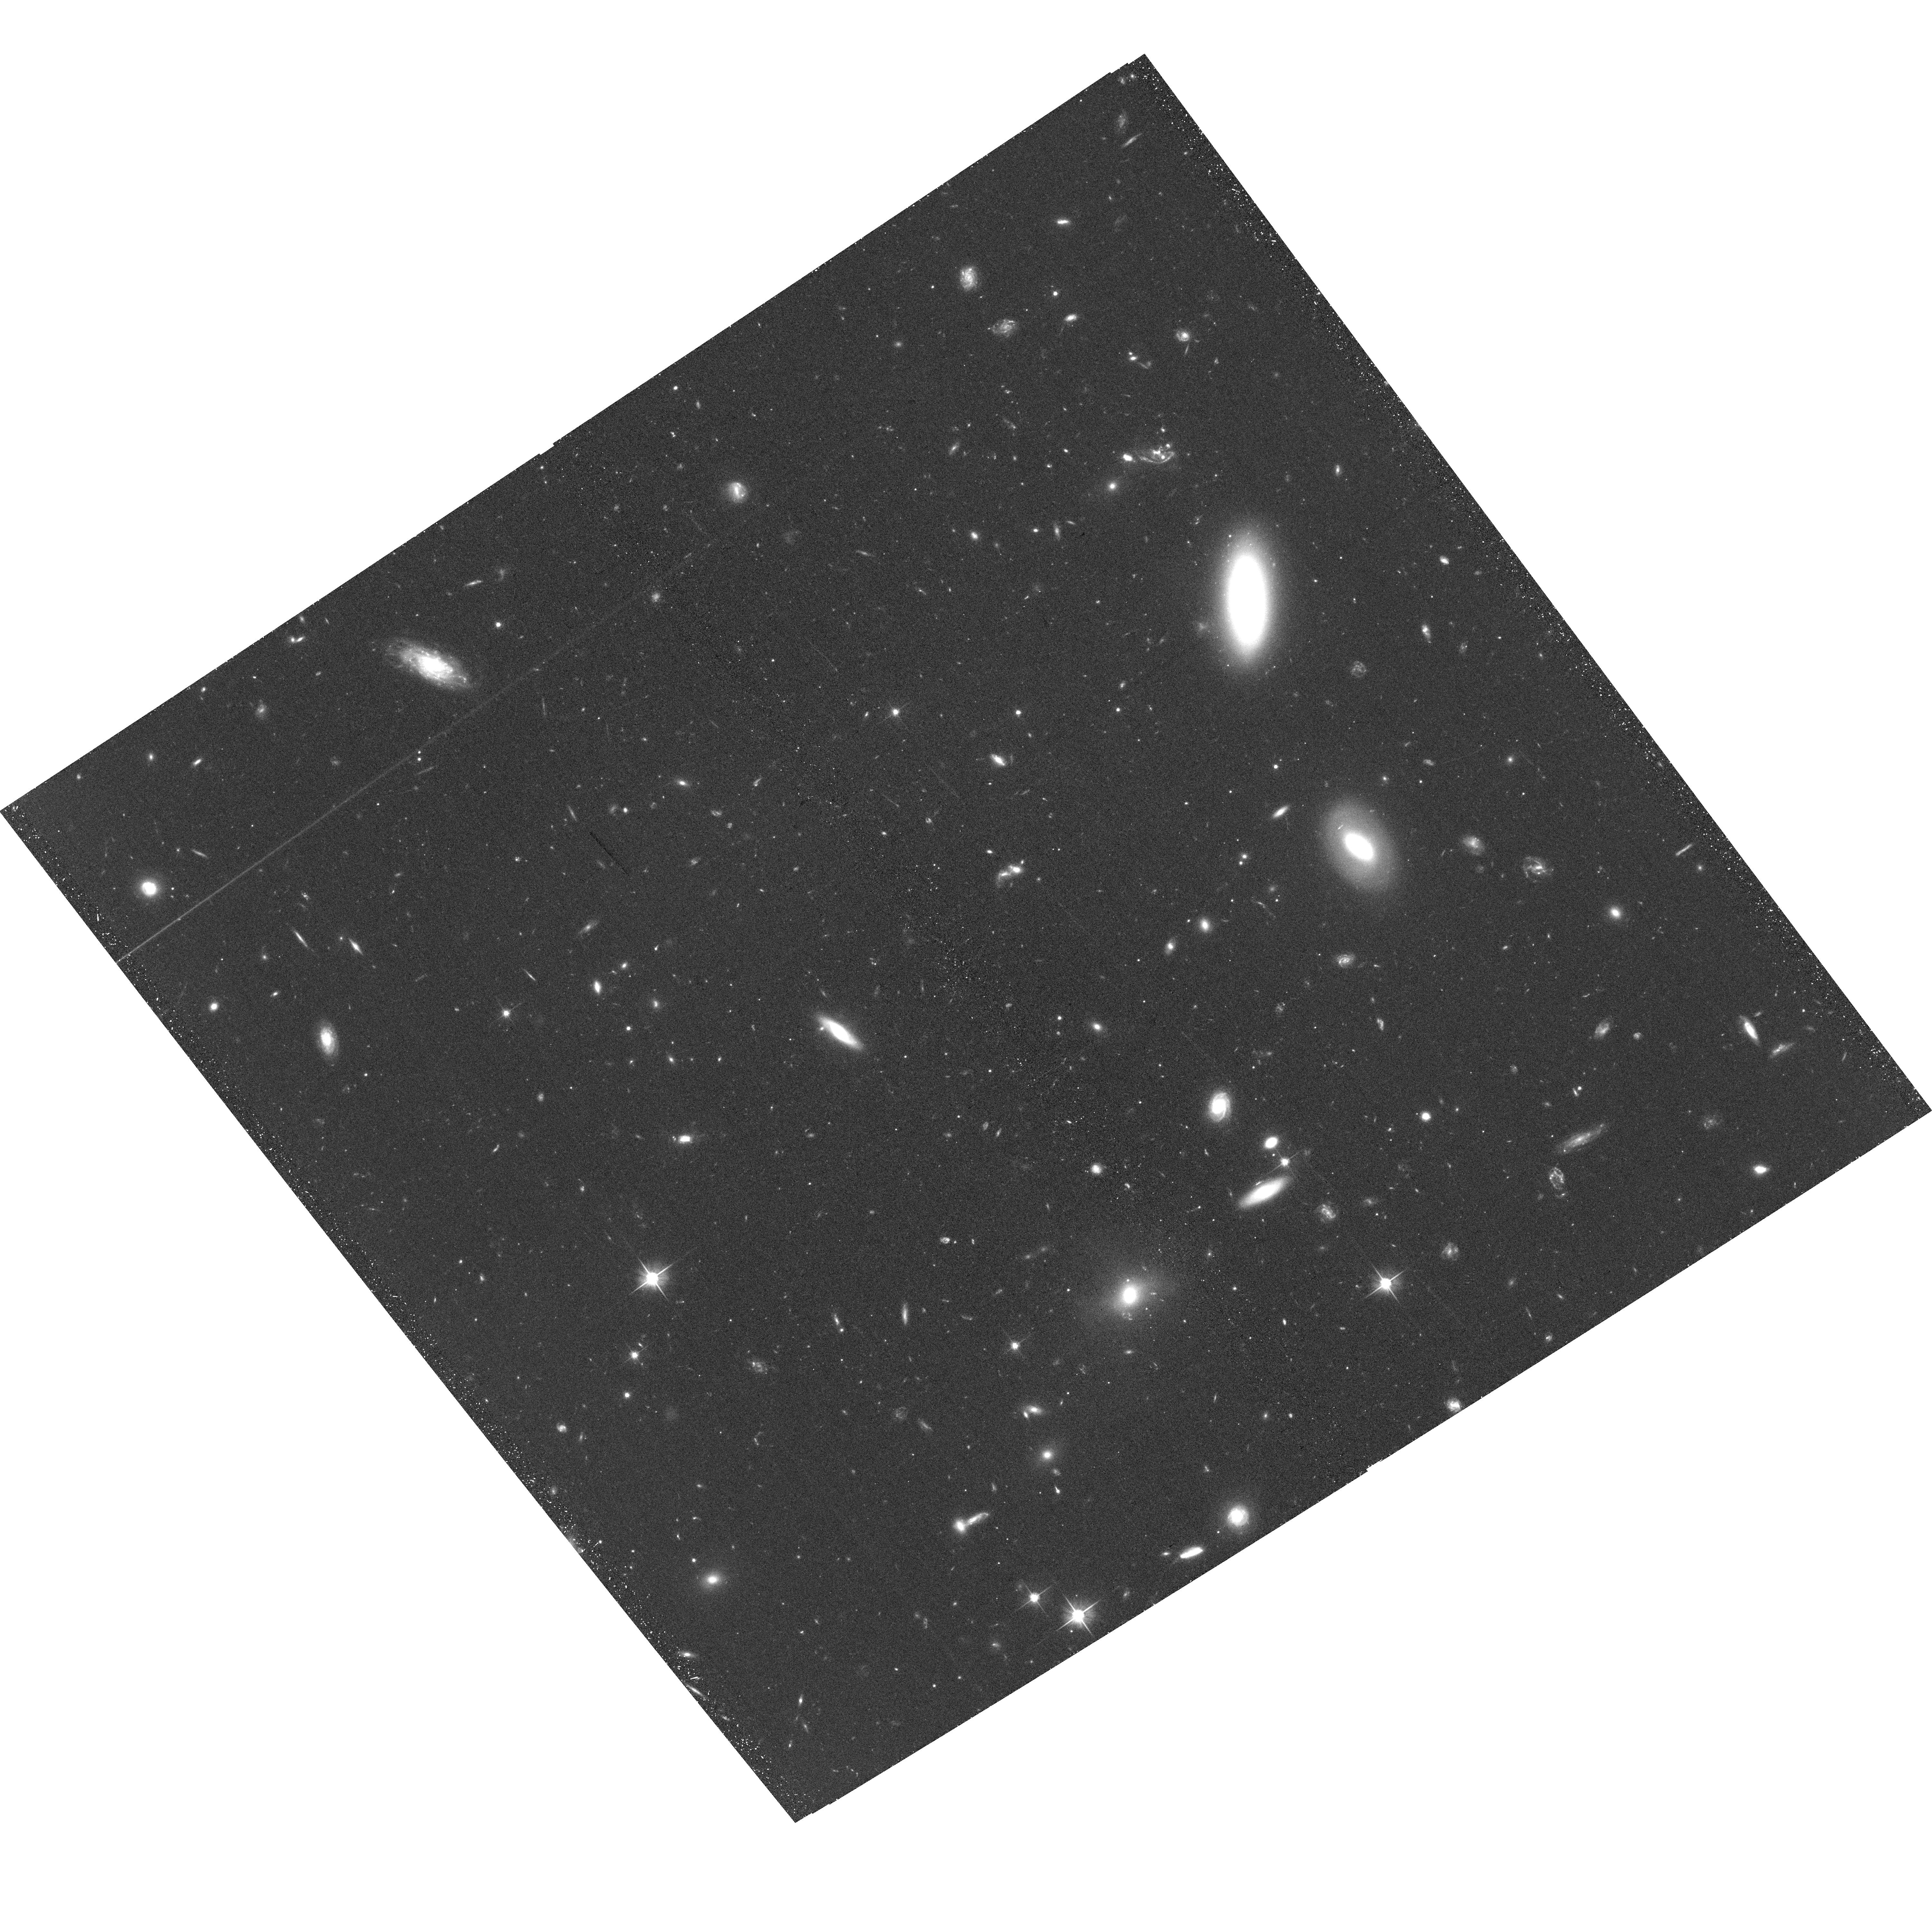
Target: VIRGOI
Instrument: ACS/WFC
Filter: F606W
Exposure: 40 min
Observation ID: hst_15332_01_acs_wfc_f606w_jdm201

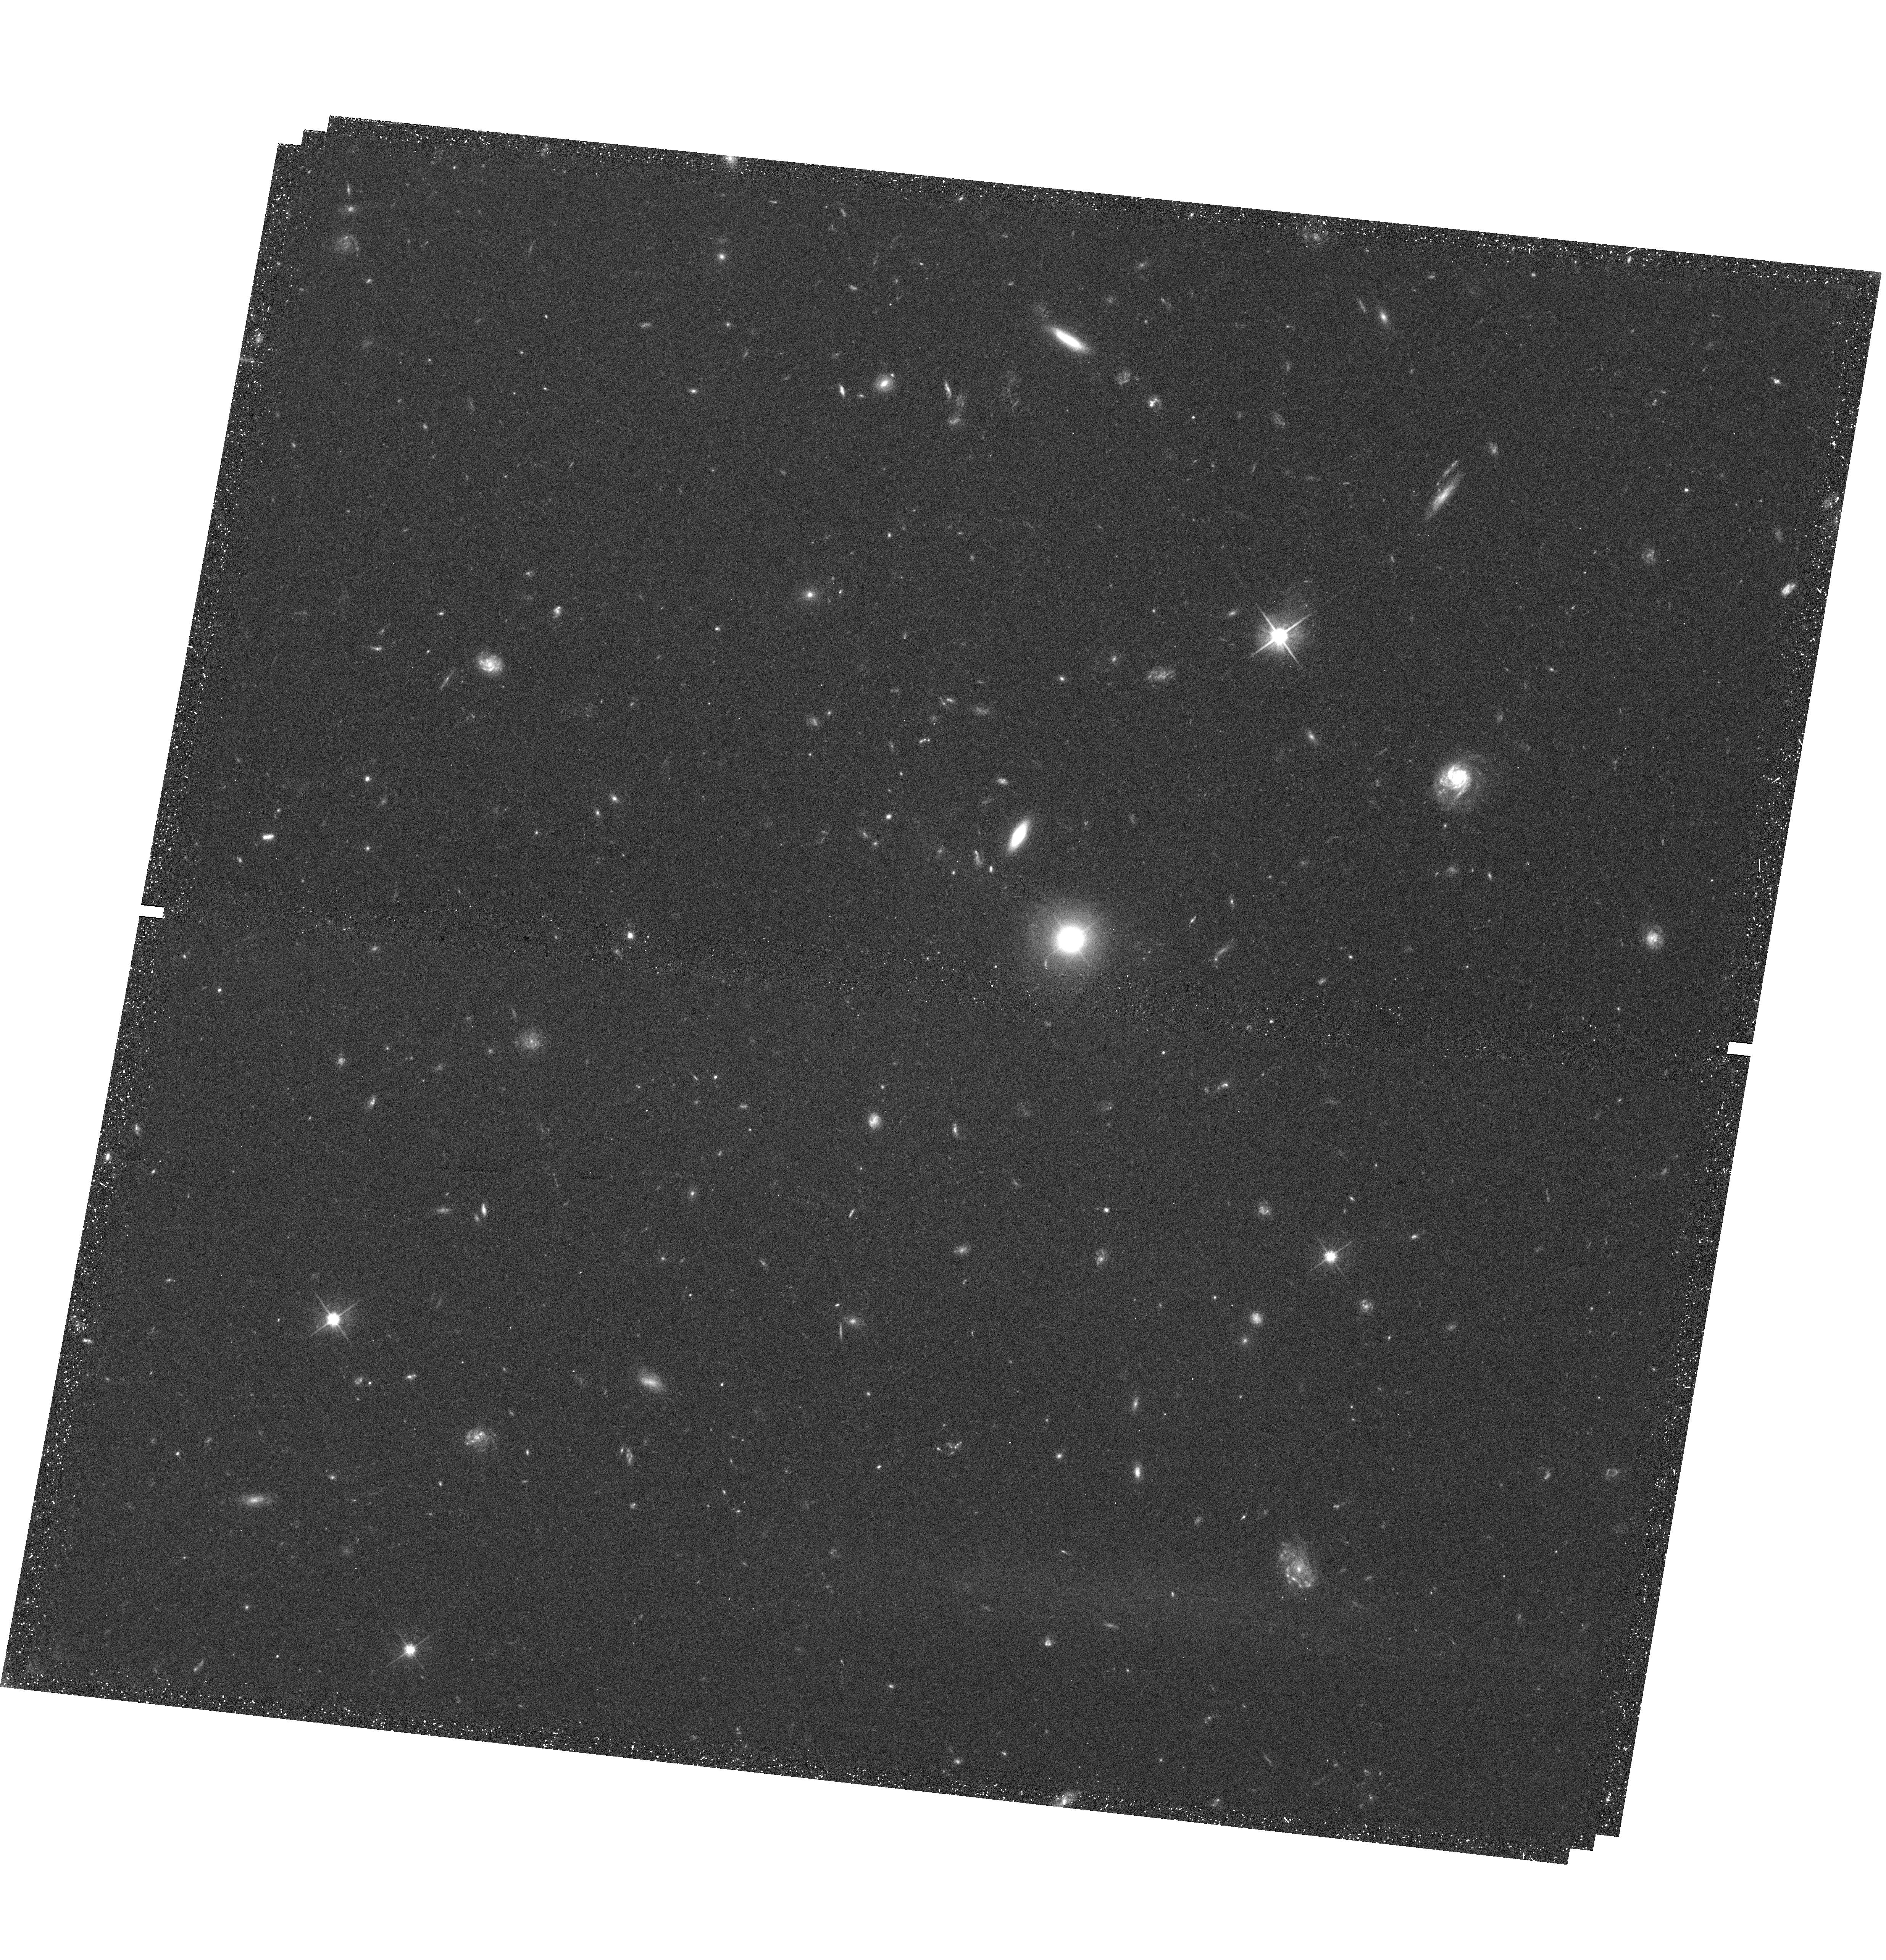
Target: field at RA 180.060°, Dec -0.767°
Instrument: WFC3/UVIS
Filter: F606W
Exposure: 45 min
Observation ID: hst_15332_01_wfc3_uvis_f606w_idm201

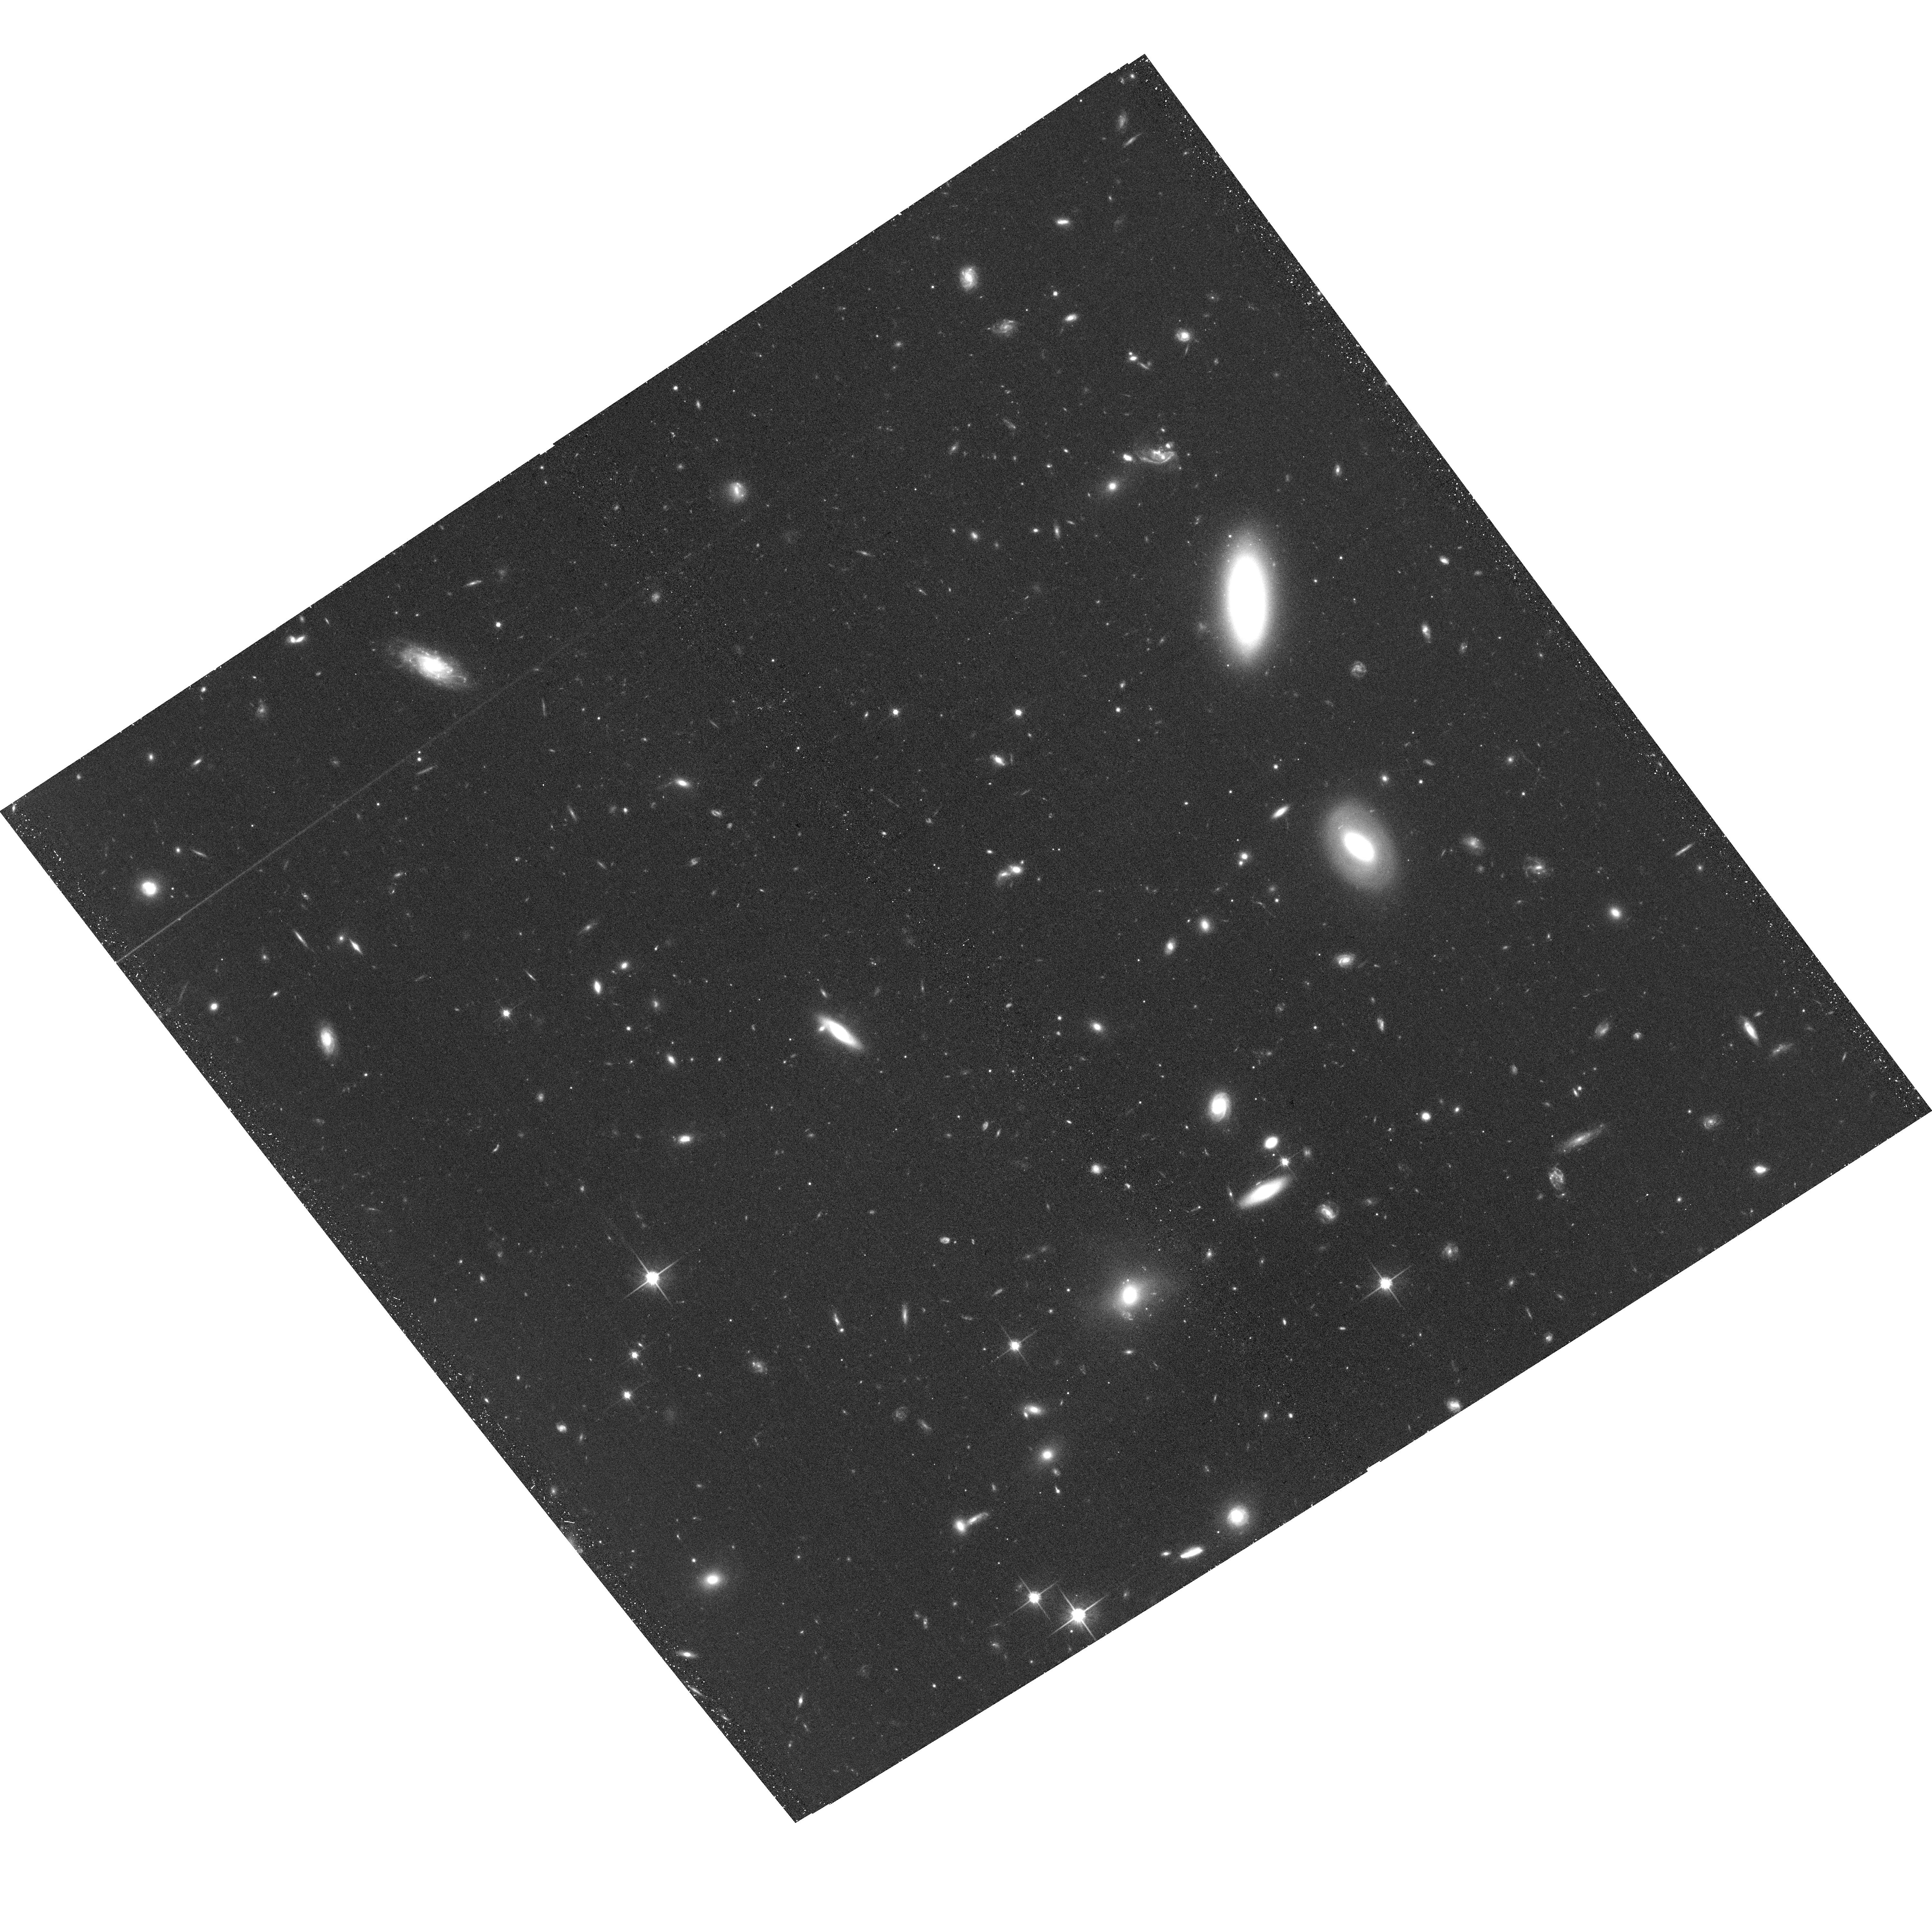
Target: VIRGOI
Instrument: ACS/WFC
Filter: F814W
Exposure: 39 min
Observation ID: hst_15332_01_acs_wfc_f814w_jdm201

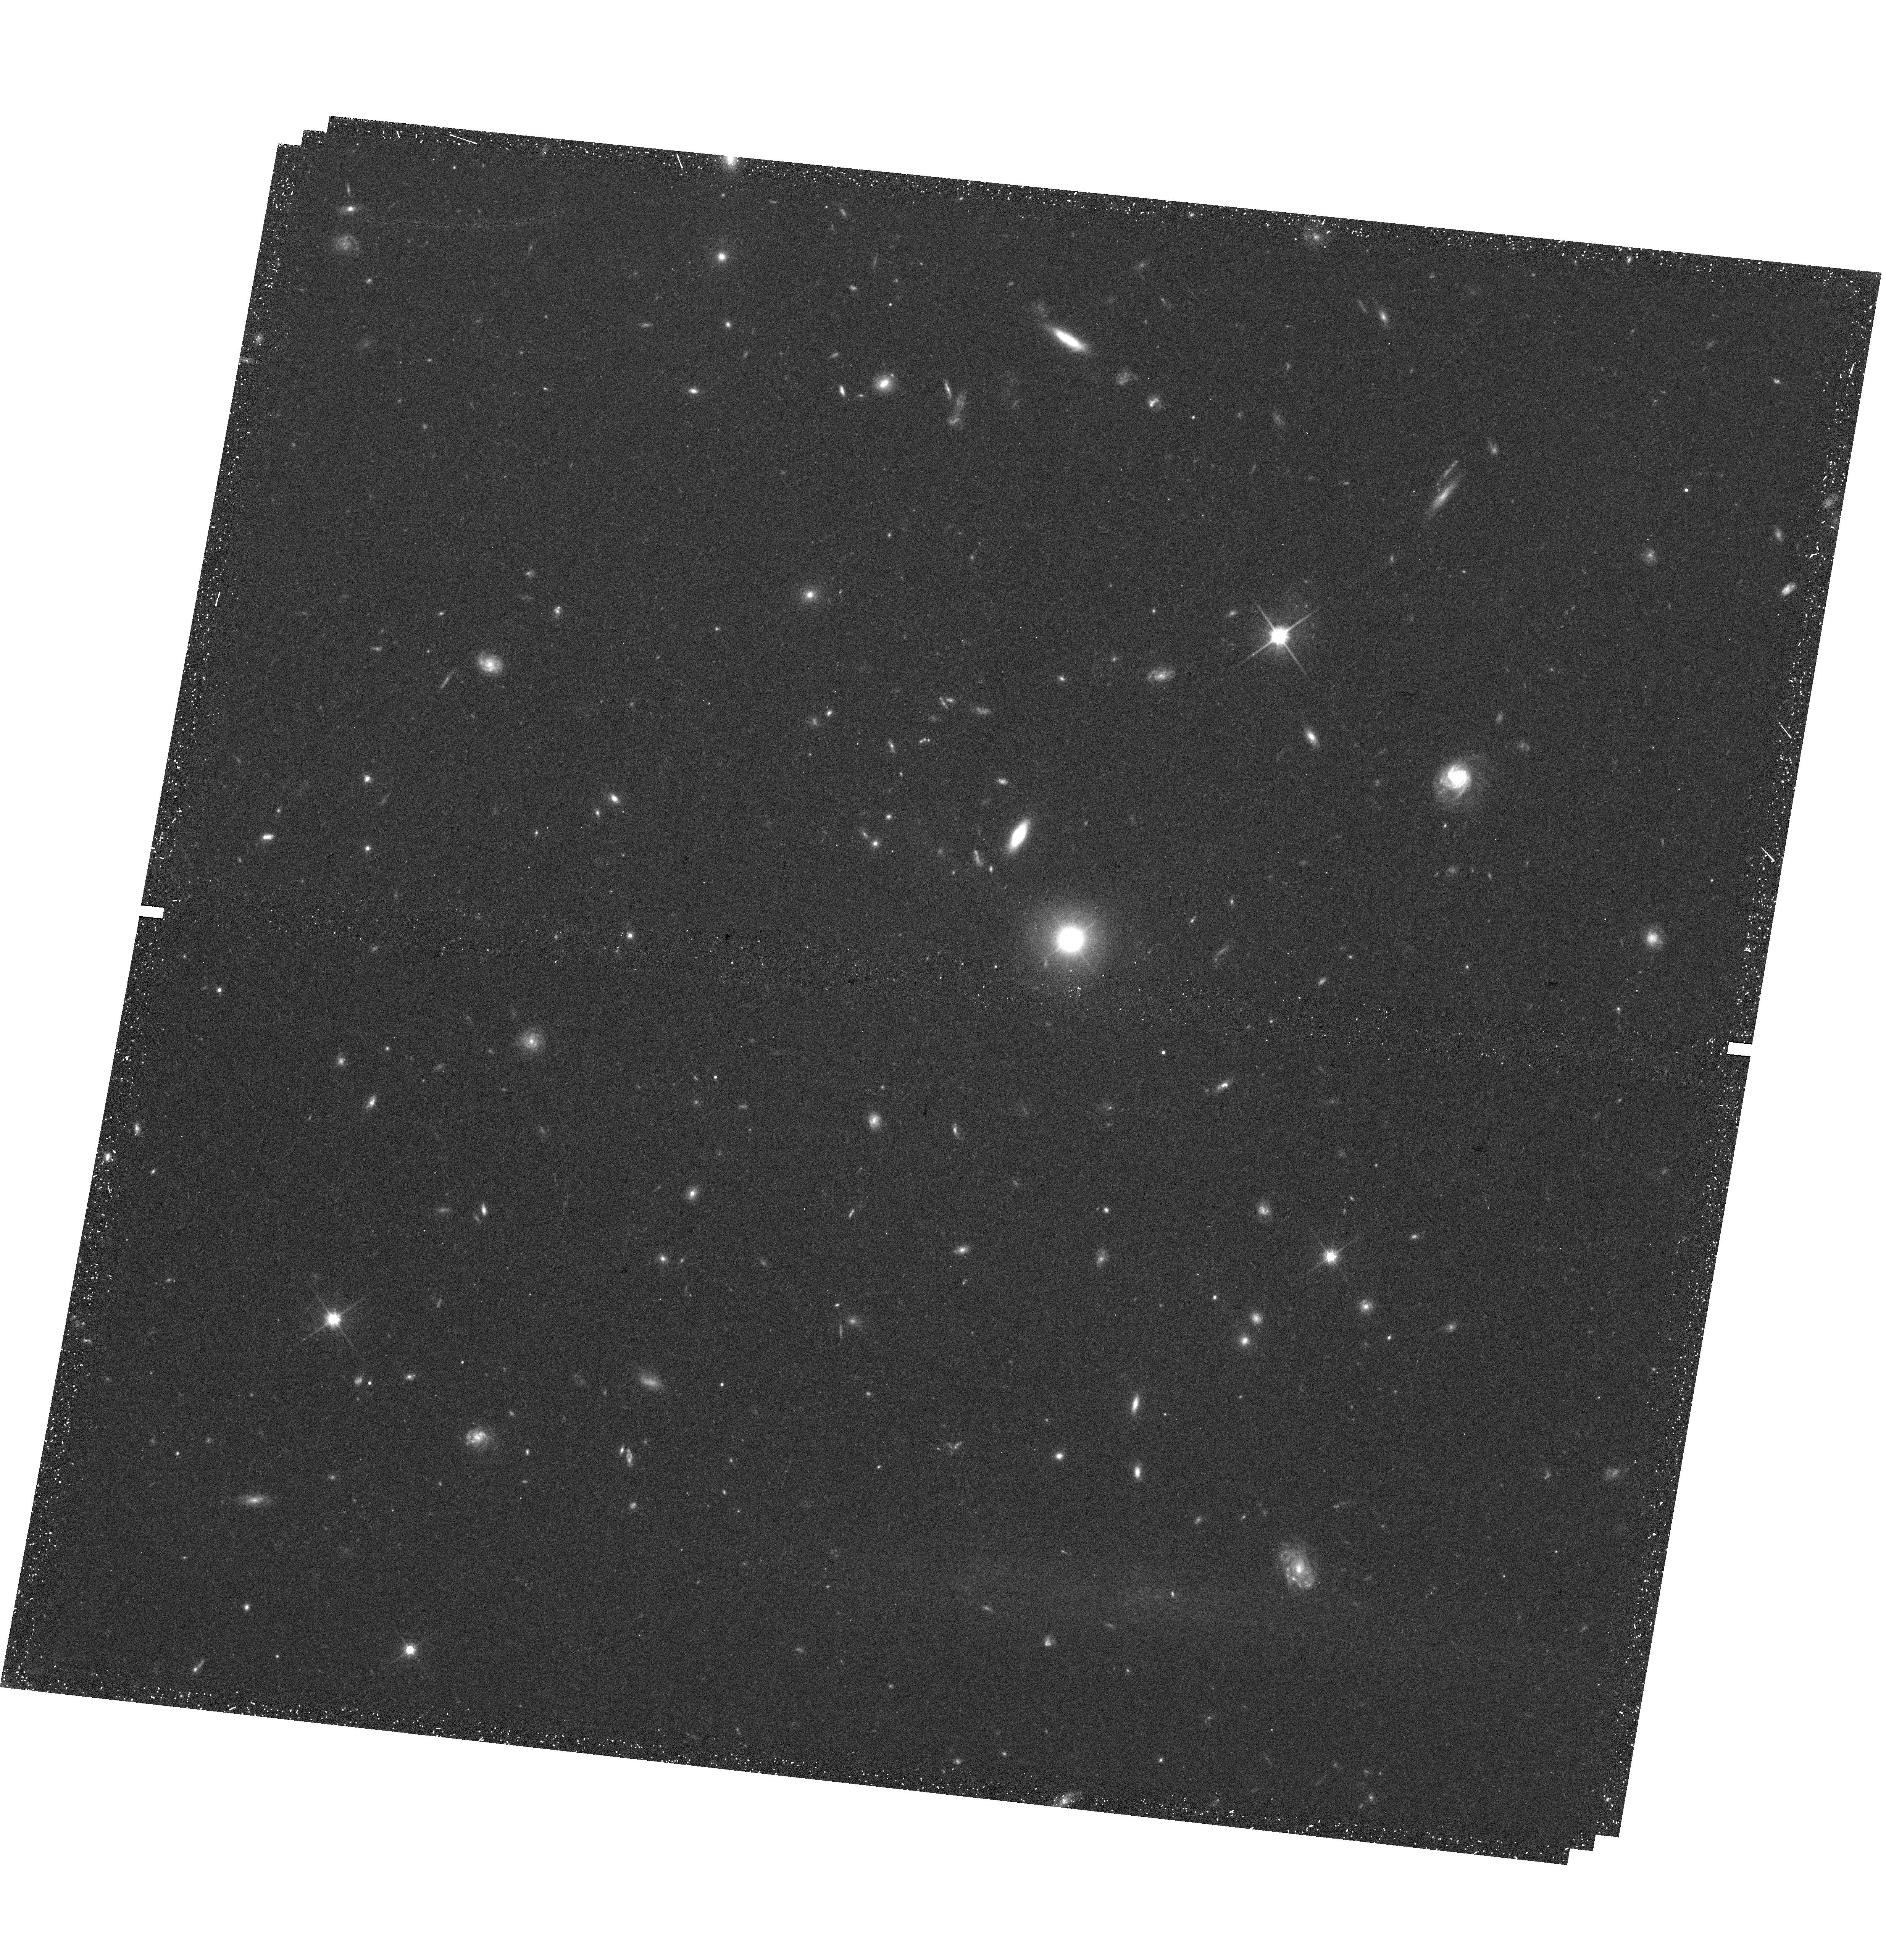
Target: field at RA 180.060°, Dec -0.767°
Instrument: WFC3/UVIS
Filter: F814W
Exposure: 43 min
Observation ID: hst_15332_01_wfc3_uvis_f814w_idm201

Unveiling the extreme nature of the hyper faint galaxy Virgo I (PI: Crnojevic, Denija)

We request HST/ACS imaging to obtain a deep color-magnitude diagram of the newly discovered candidate Milky Way satellite Virgo I. With an estimated absolute magnitude of only M_V~-0.8 and a Galactocentric radius of ~90 kpc, Virgo I is one of the faintest and most distant dwarfs ever observed, and could be identified as a prototype ``hyper'' faint galaxy. The detailed characterization of the smallest inhabited dark matter subhalos is crucial to guide hierarchical galaxy formation models, and in particular to constrain reionization, the nature of the dark matter particle, etc. With the advent of deep wide-field, ground-based surveys, the potential of uncovering these lowest-mass galaxies is quickly turning into reality, as demonstrated by the discovery in the past two years of tens of new Local Group members in the ultra-faint regime (M_V>-8). Virgo I represents a new record in galaxy physical properties, and urges us to be prepared for the likely emergence of an entirely new class of such objects in the era of future wide-field surveys (e.g., LSST). Only high resolution HST observations can enable us to confirm the nature of Virgo I, providing significantly more accurate estimates for its distance and structural properties, when compared to the discovery Subaru/HyperSuprimeCam imaging. Our proposed dataset will constitute a fundamental step in the upcoming hunt for galaxies with similarly extreme properties.